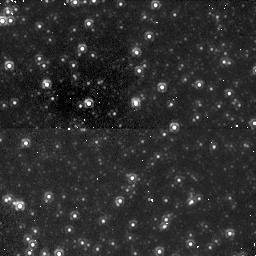
Target: M32-FIELD. Instrument: NICMOS/NIC1. Filter: F110W. Exposure: 49 min. Observation ID: n4xi01070

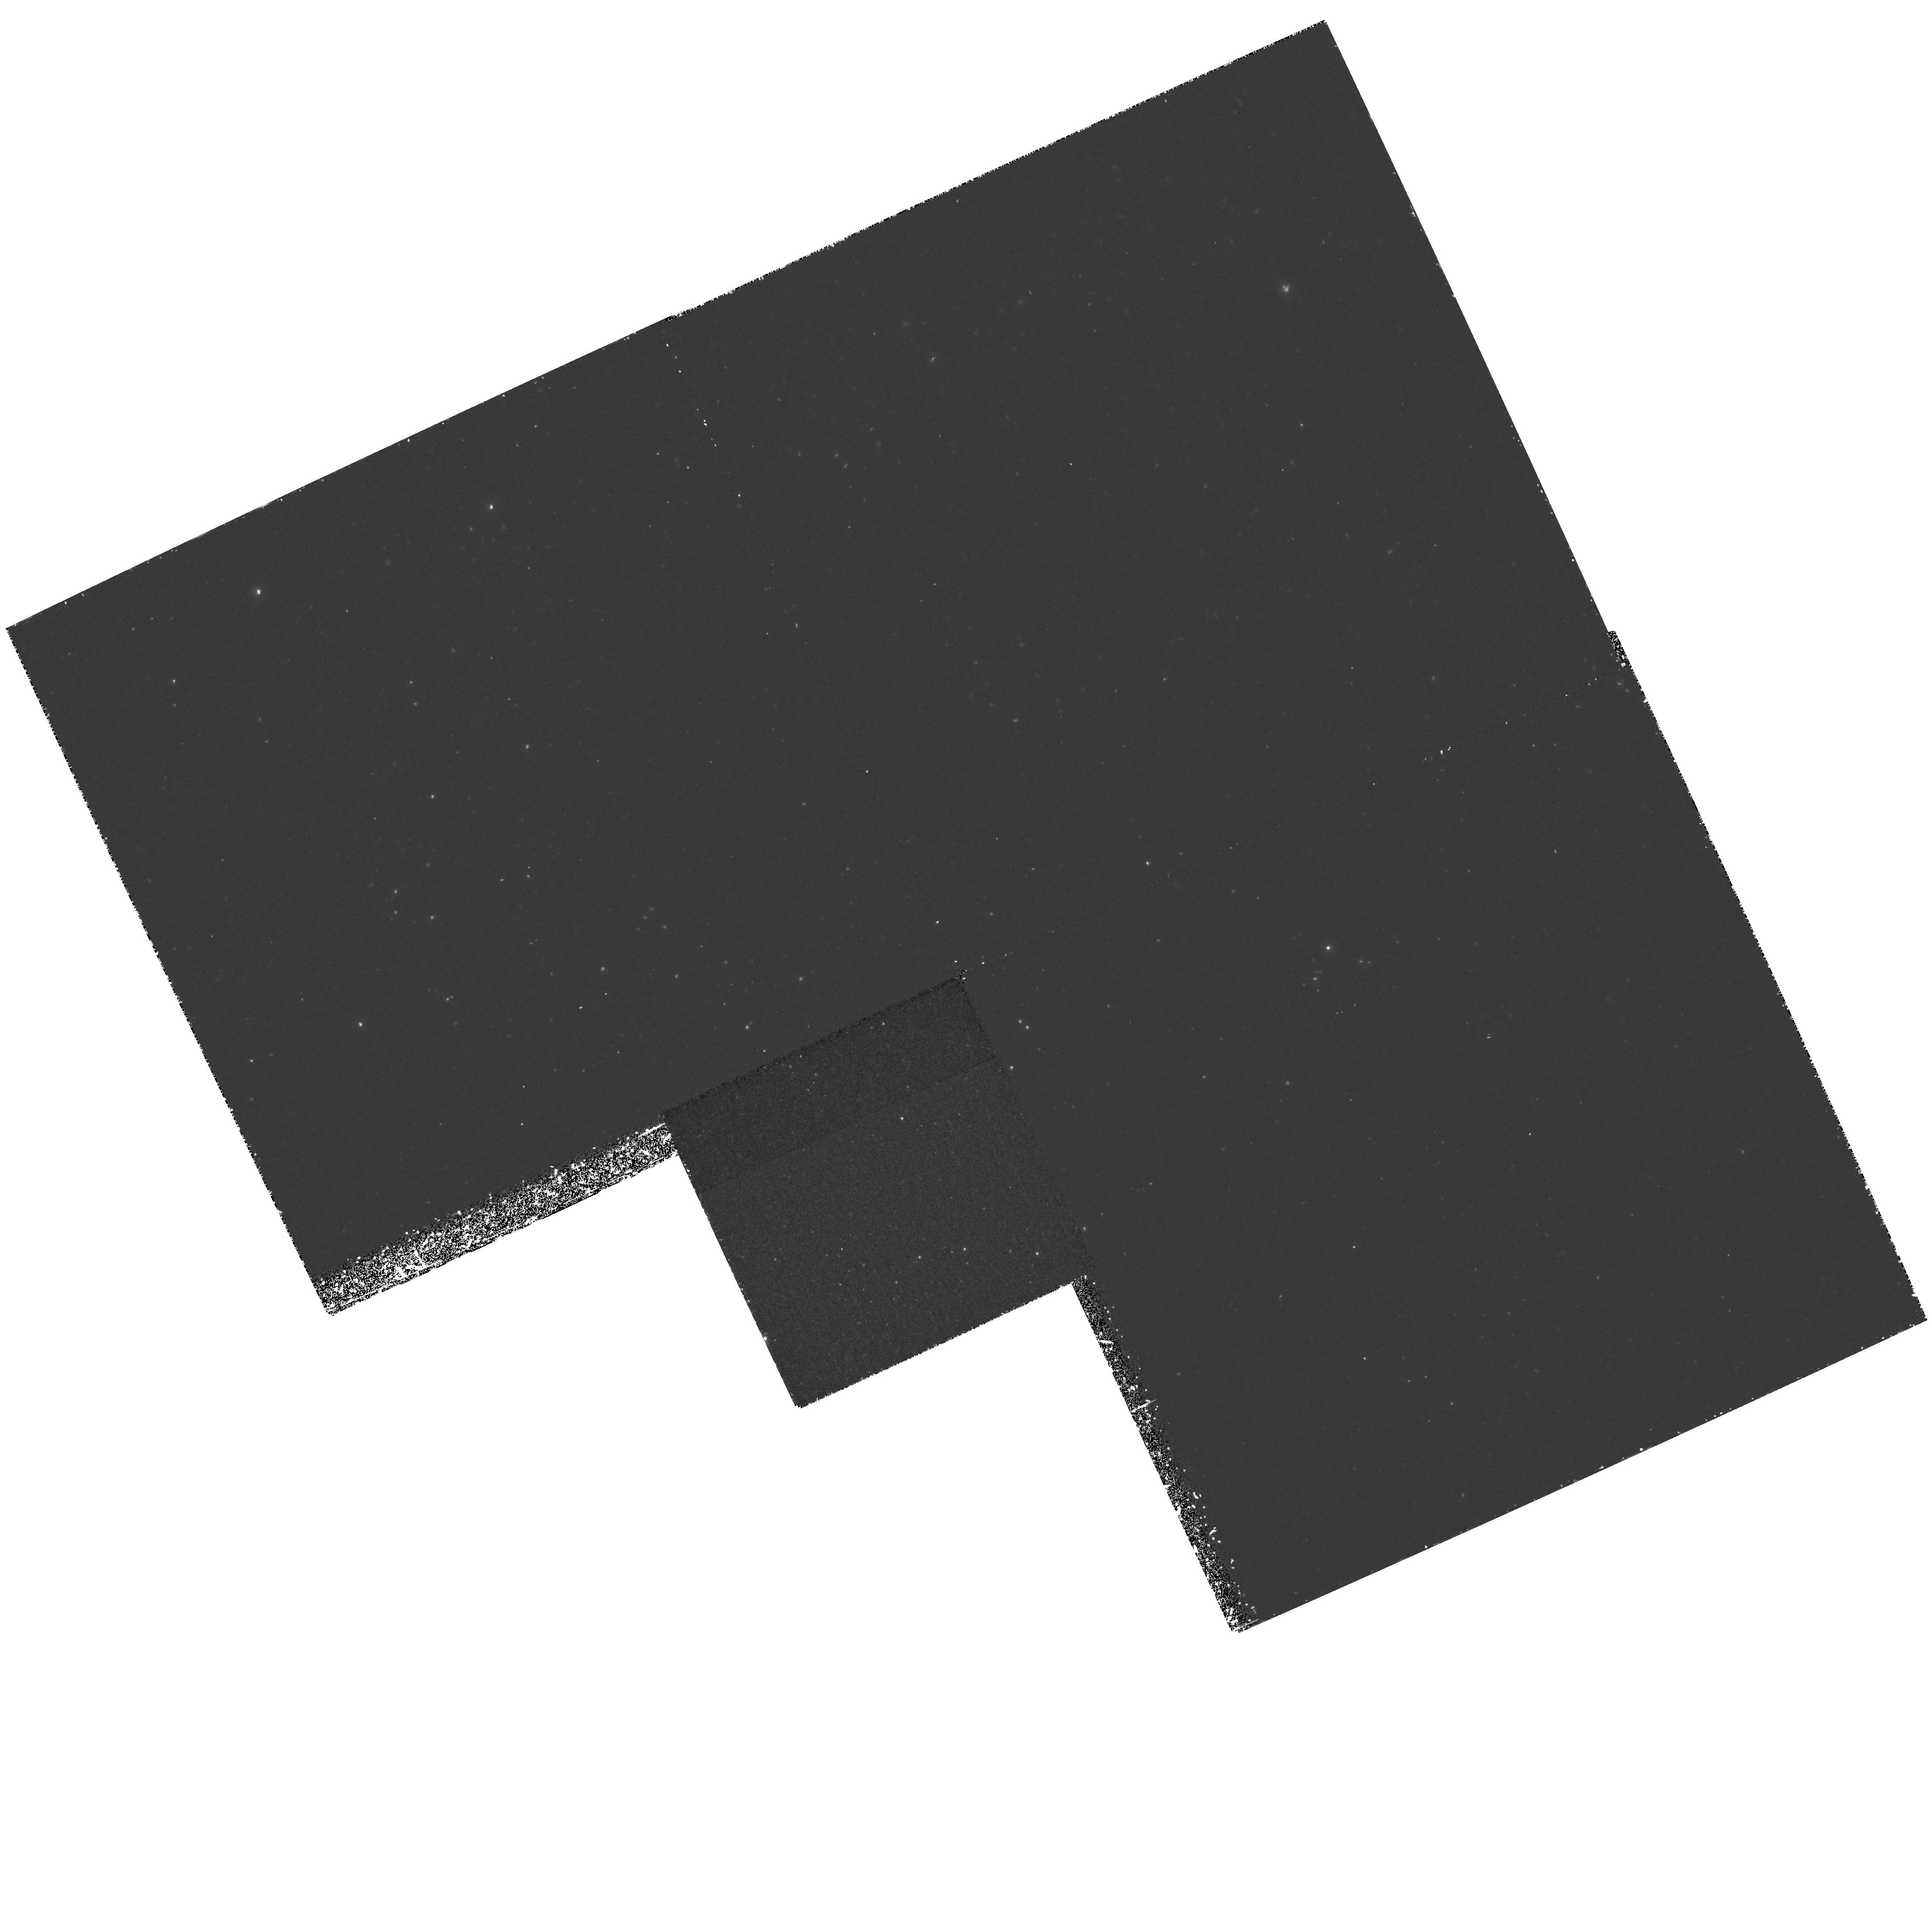
Target: M32-FIELD. Instrument: WFPC2/PC. Filter: F300W. Exposure: 2.2 h. Observation ID: hst_7557_01_wfpc2_pc_f300w_u4xi01

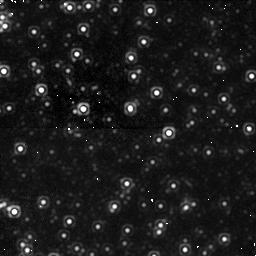
Target: M32-FIELD. Instrument: NICMOS/NIC1. Filter: F160W. Exposure: 49 min. Observation ID: n4xi02030

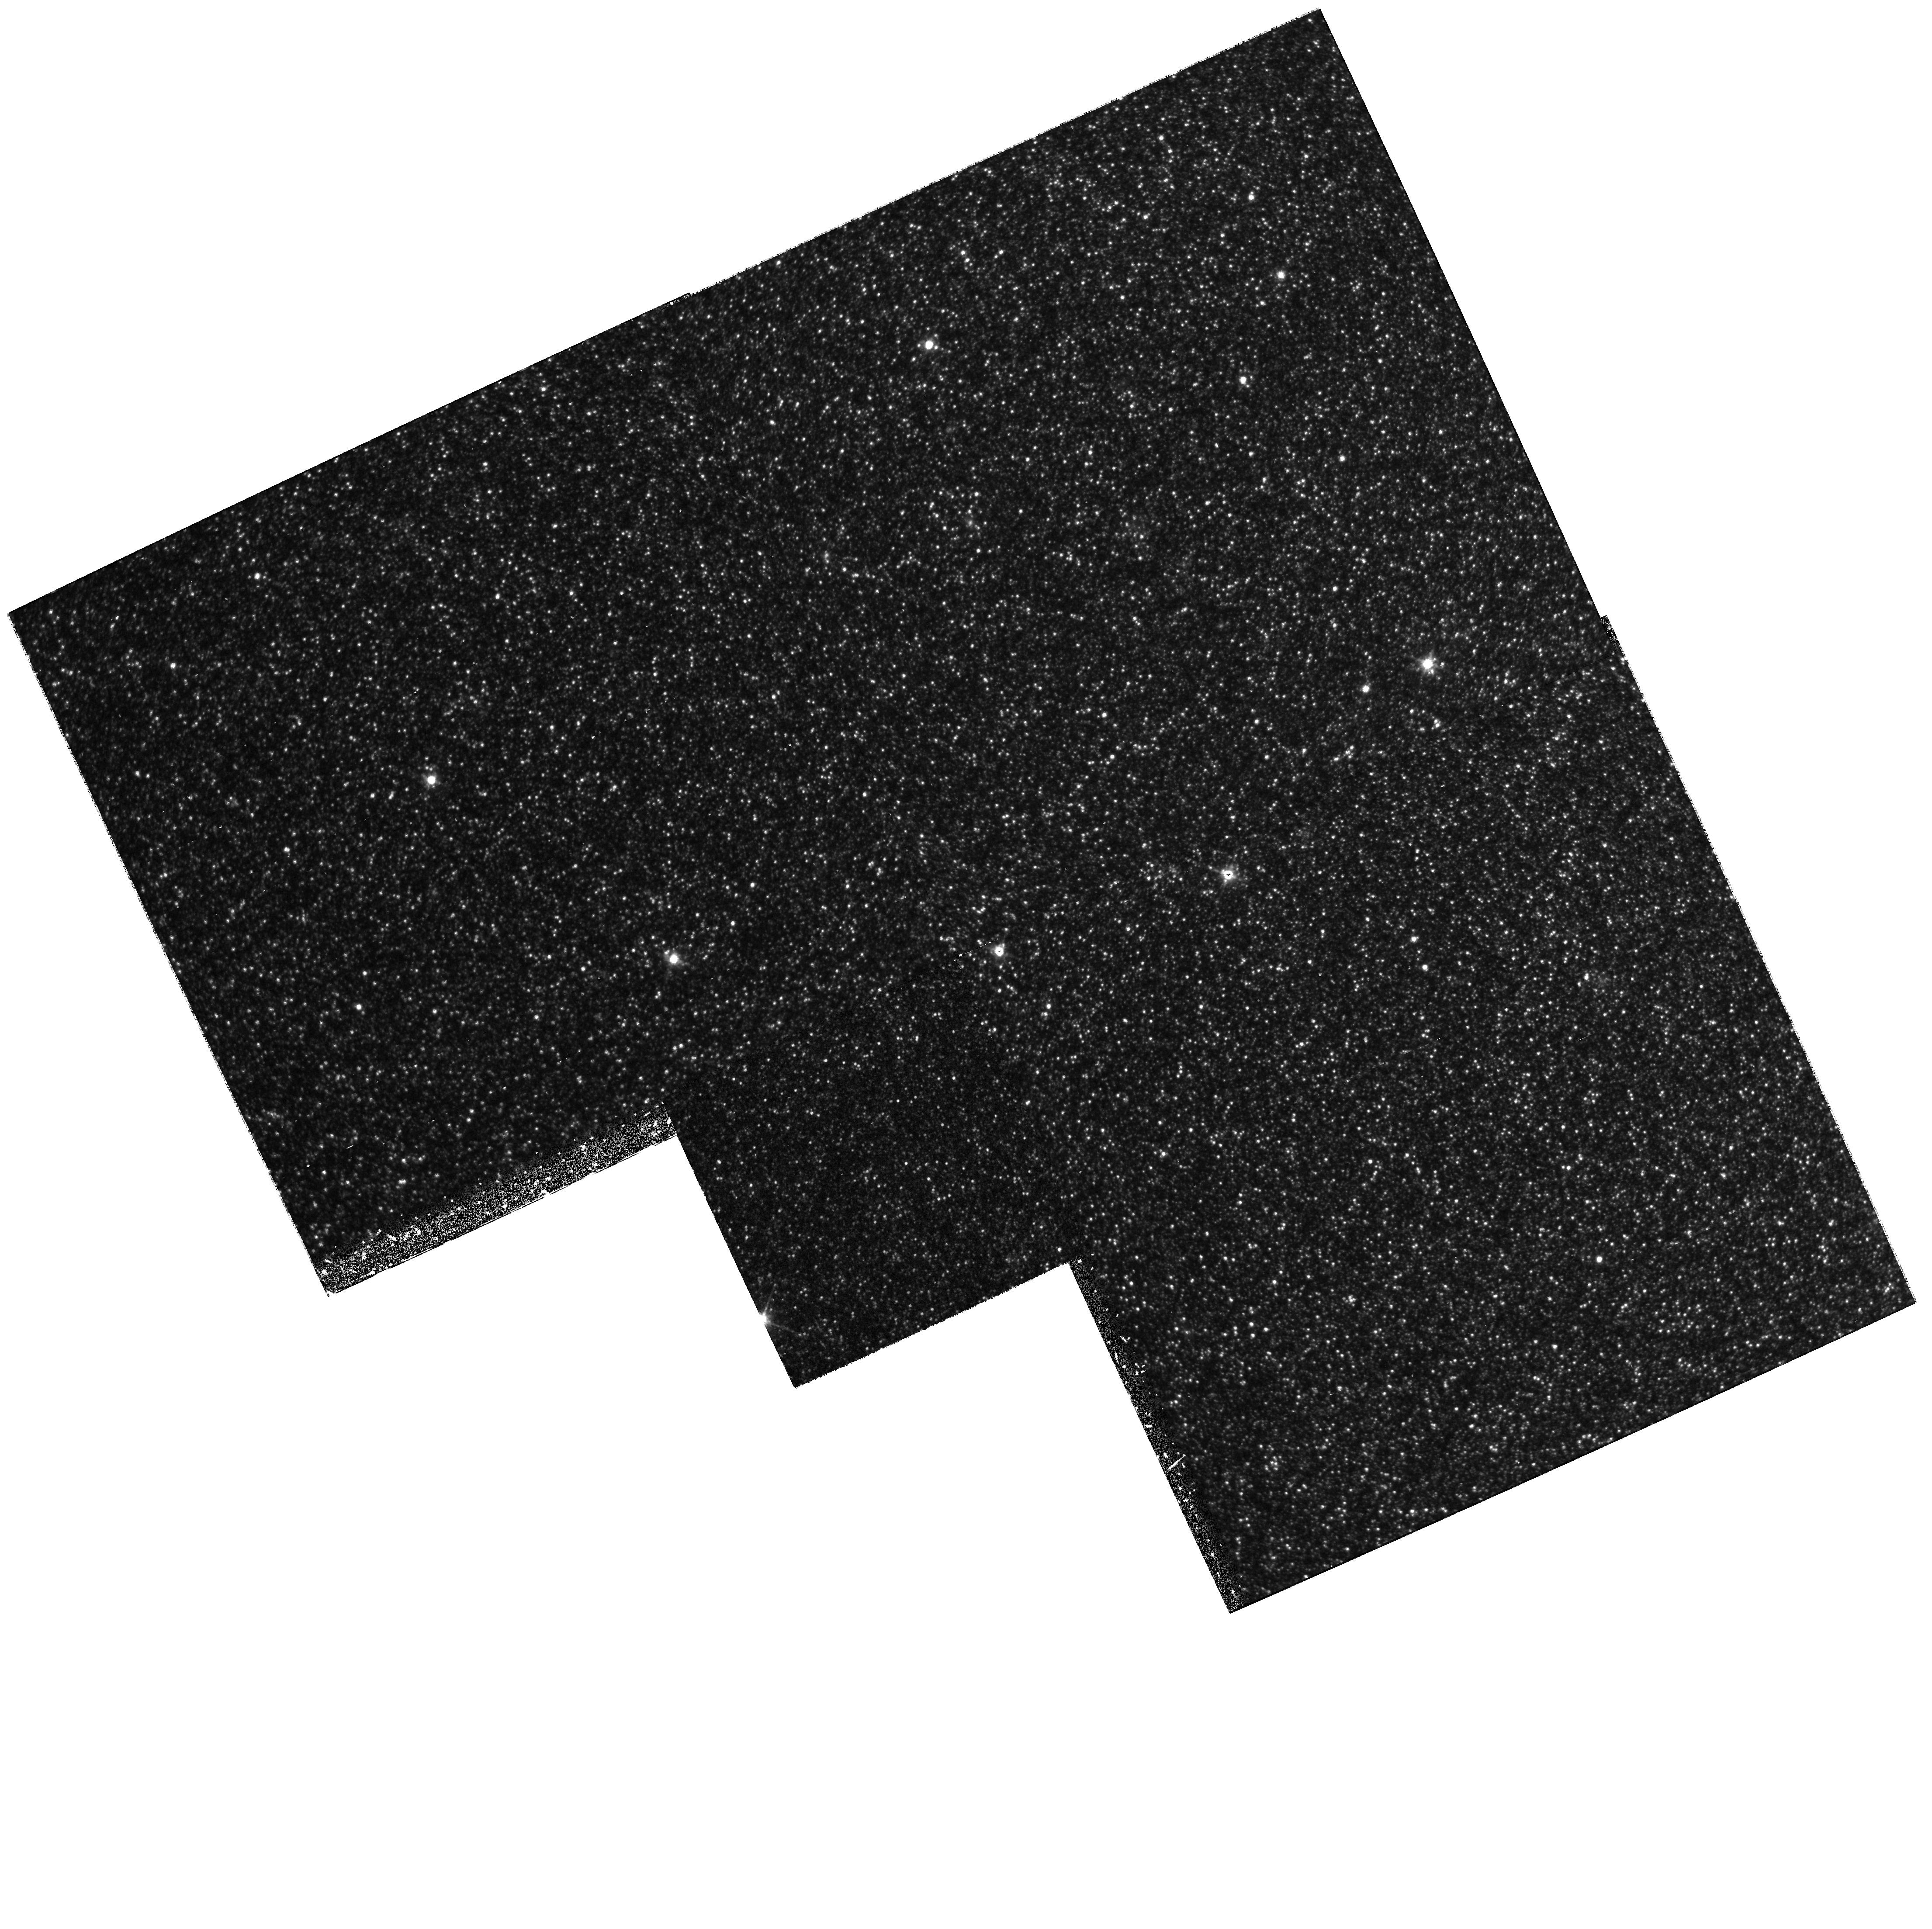
Target: M32-FIELD. Instrument: WFPC2/PC. Filter: F814W. Exposure: 33 min. Observation ID: hst_7557_01_wfpc2_pc_f814w_u4xi01

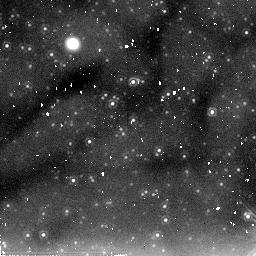
Target: M32-FIELD. Instrument: NICMOS/NIC2. Filter: F205W. Exposure: 43 min. Observation ID: n4xi02020

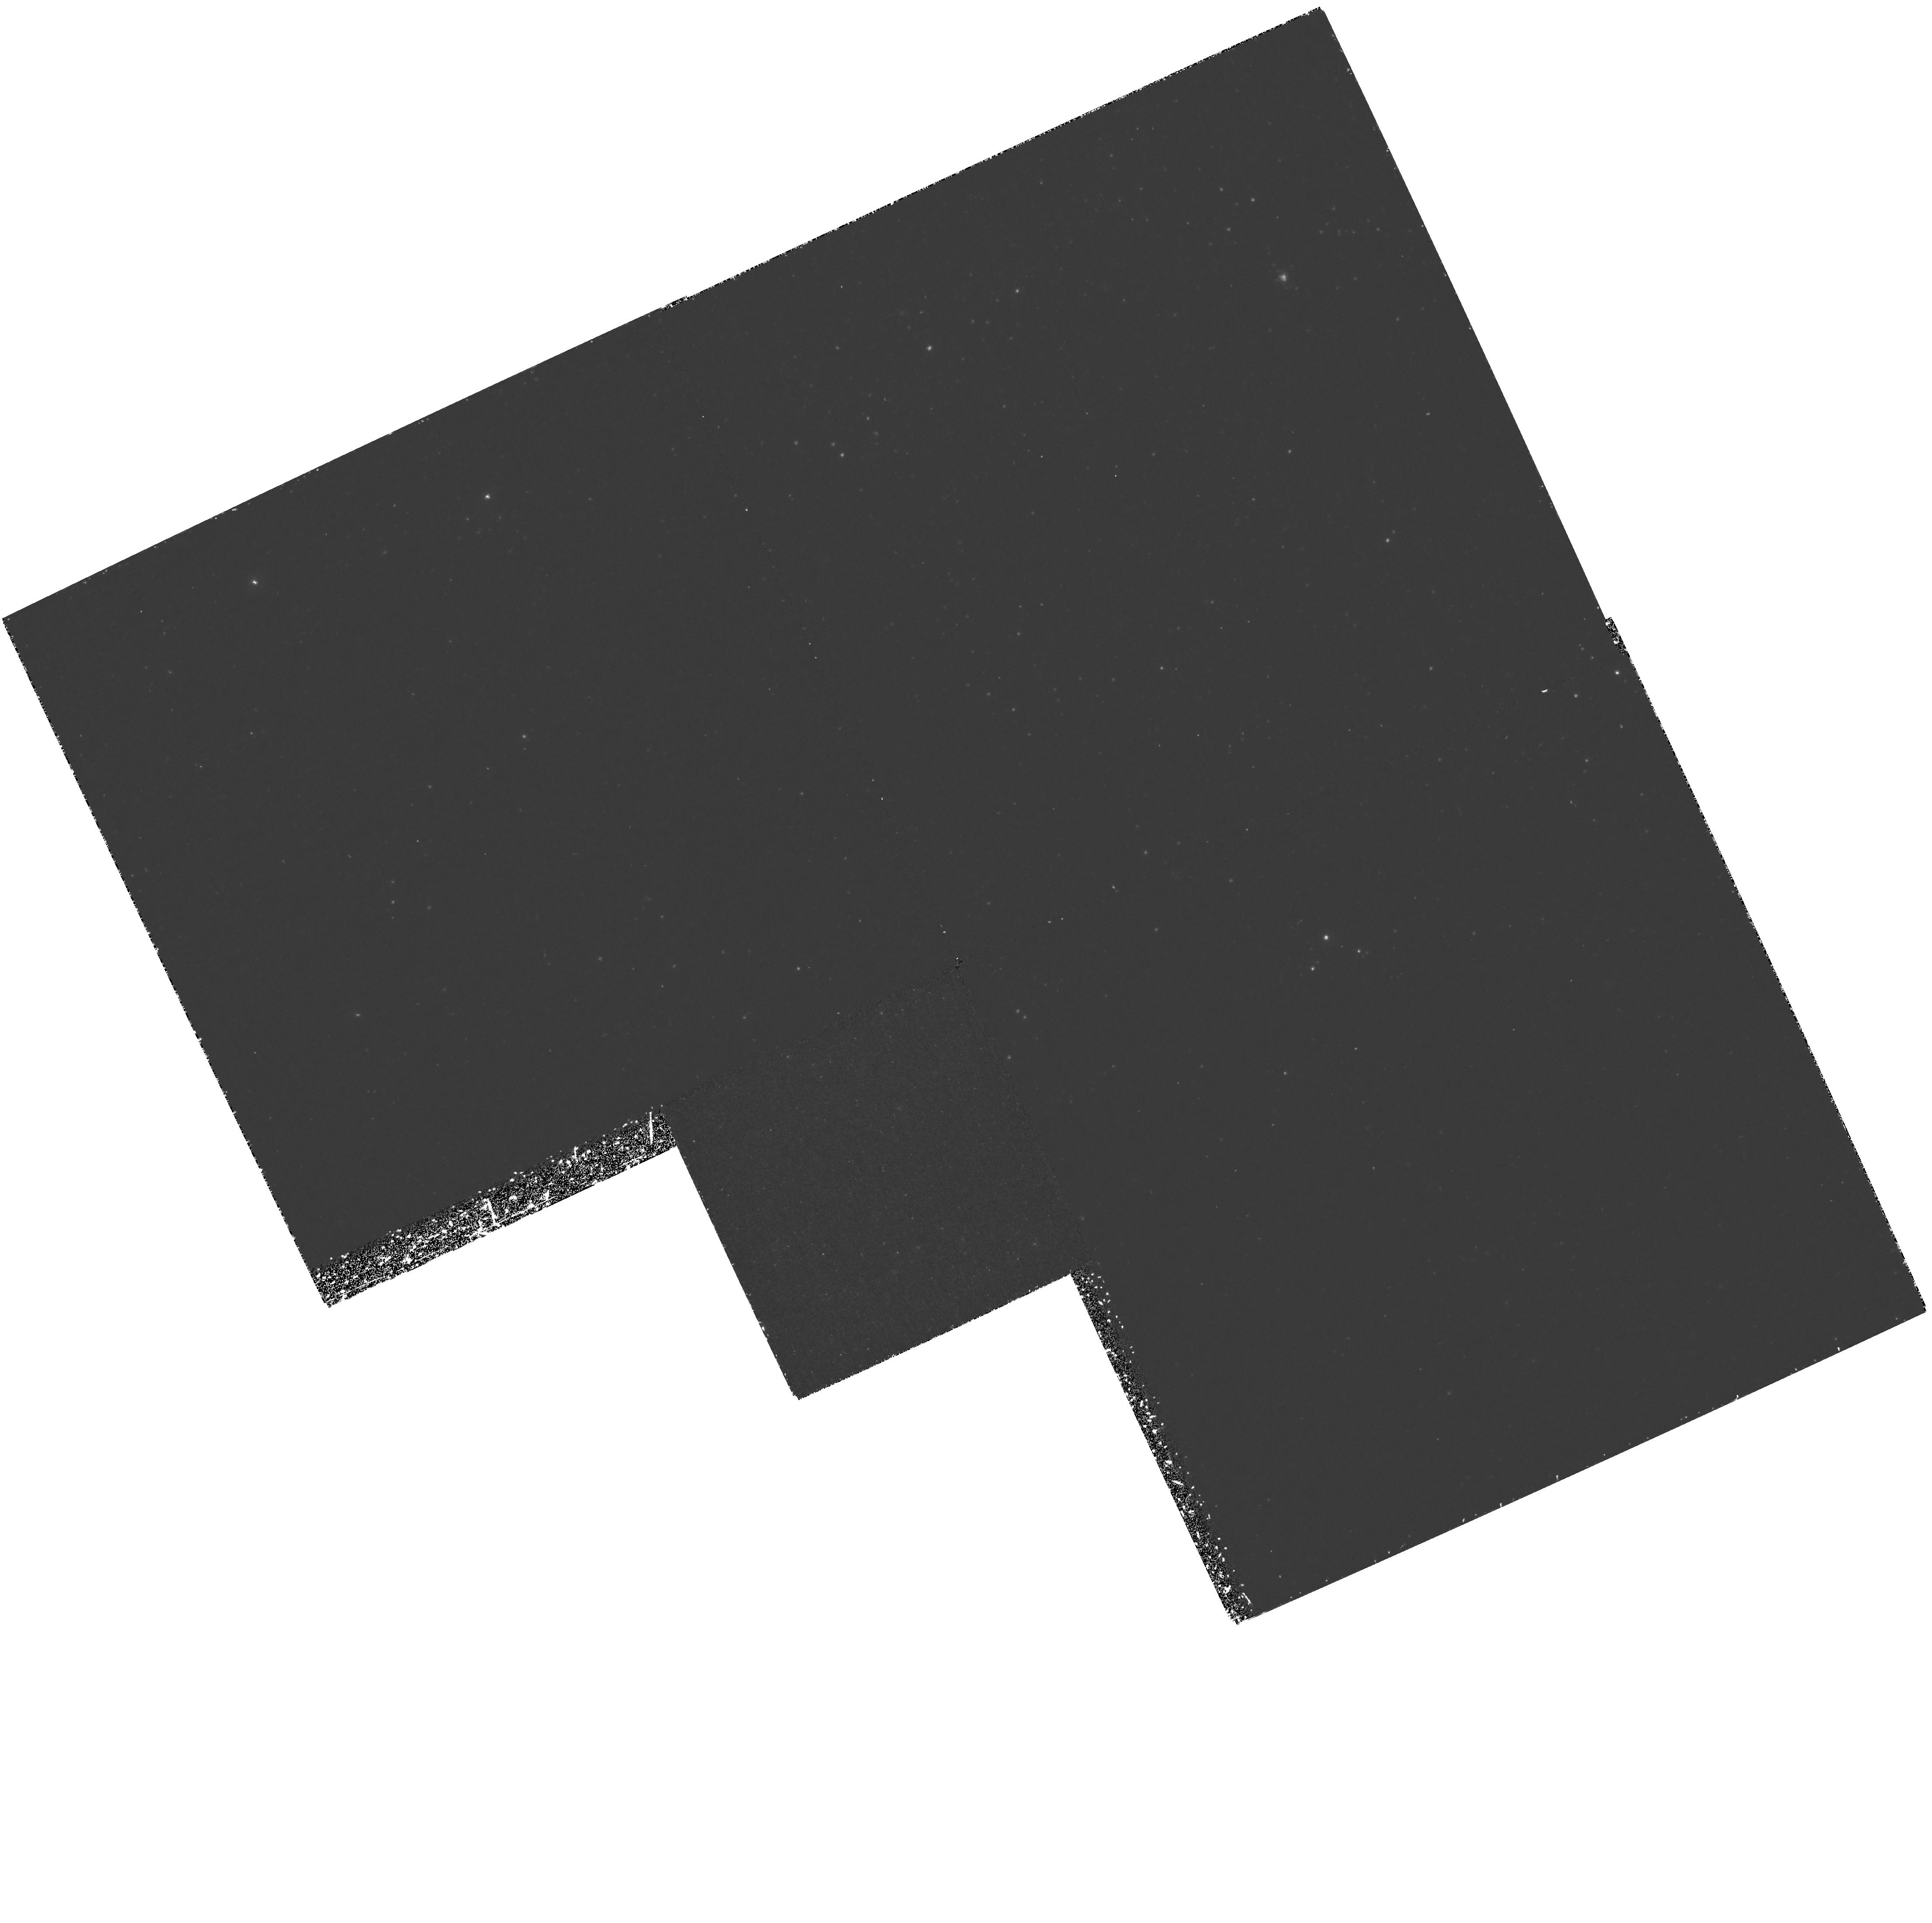
Target: M32-FIELD. Instrument: WFPC2/PC. Filter: F300W. Exposure: 2.7 h. Observation ID: hst_7557_02_wfpc2_pc_f300w_u4xi02

Horizontal Branch Stars in the Core of M32 (PI: Bowers, Charles)

A deep exposure of the M32 core will be able to detect the presence of any hot (Teff > 8000 K) horizontal branch (HB) stars that may be present. The confirmation of hot HB stars will constrain the HB morphology and provide insight into the age and metallicity of the stellar population. Hot horizontal branch stars should be distinguishable as a sharp peak in the NUV luminosity function.